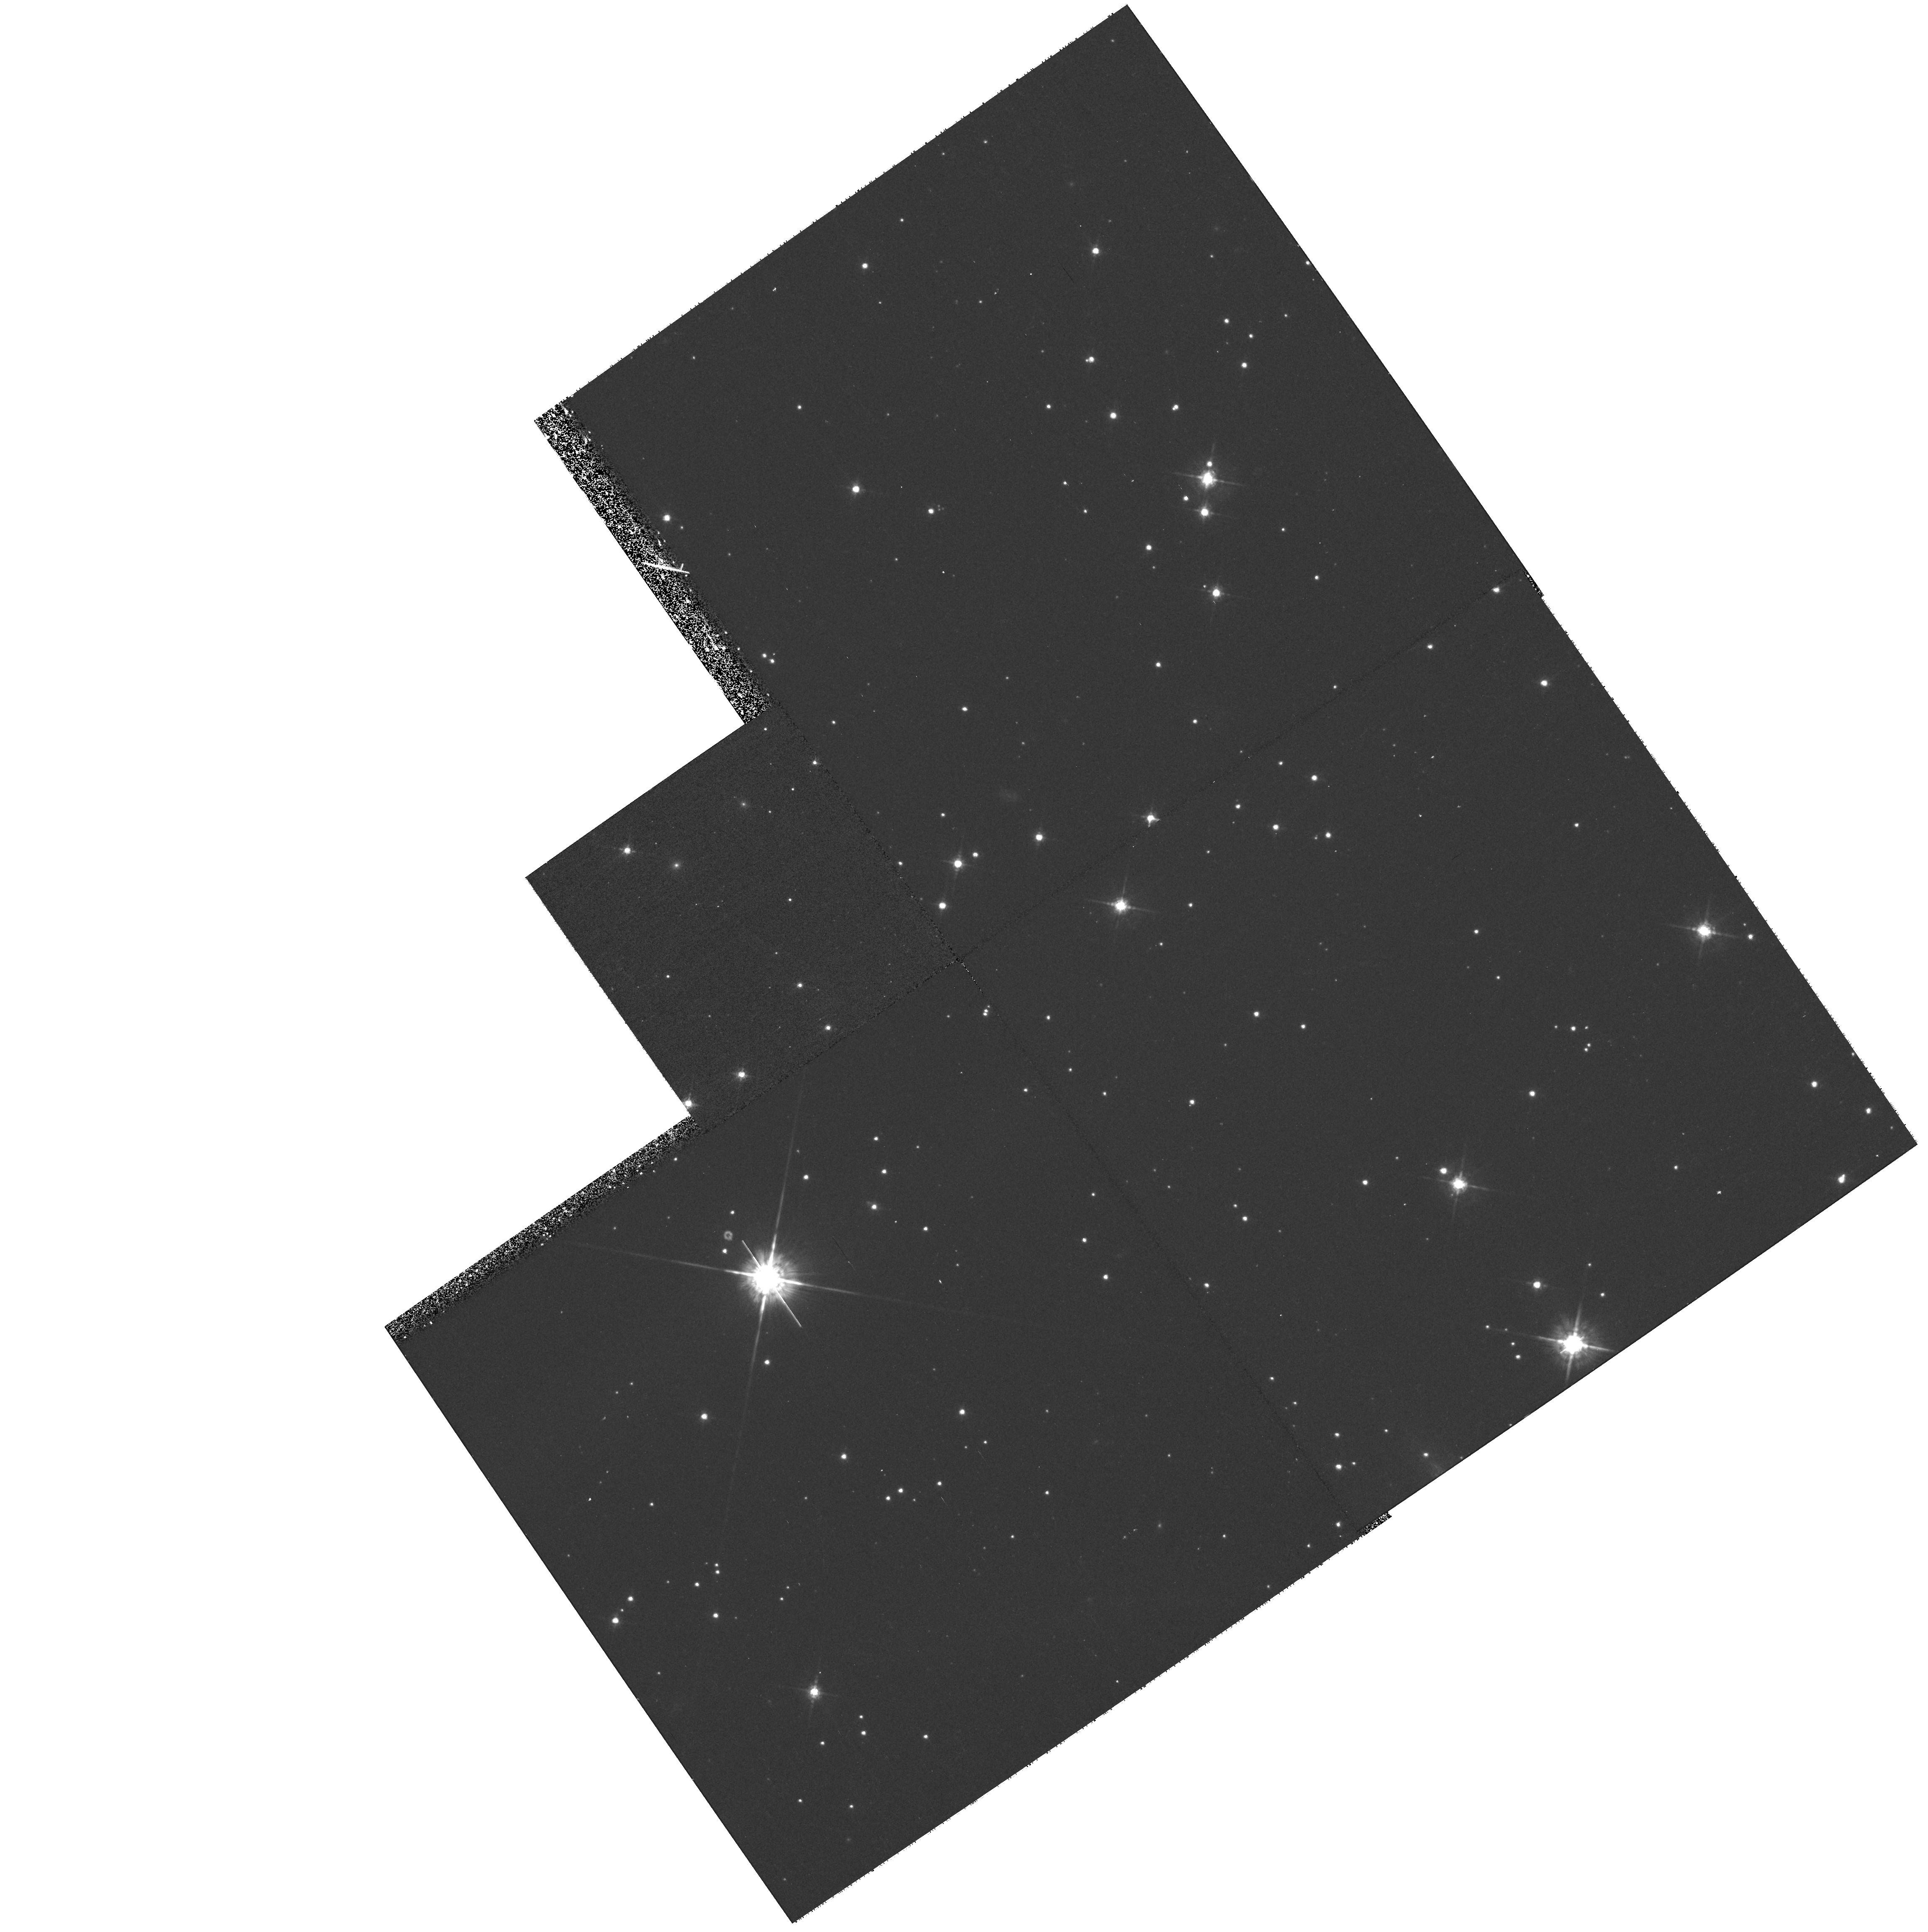
Target: NEB-222552+653531
Instrument: WFPC2/PC
Filter: F675W
Exposure: 23 min
Observation ID: hst_9129_01_wfpc2_pc_f675w_u6ev01

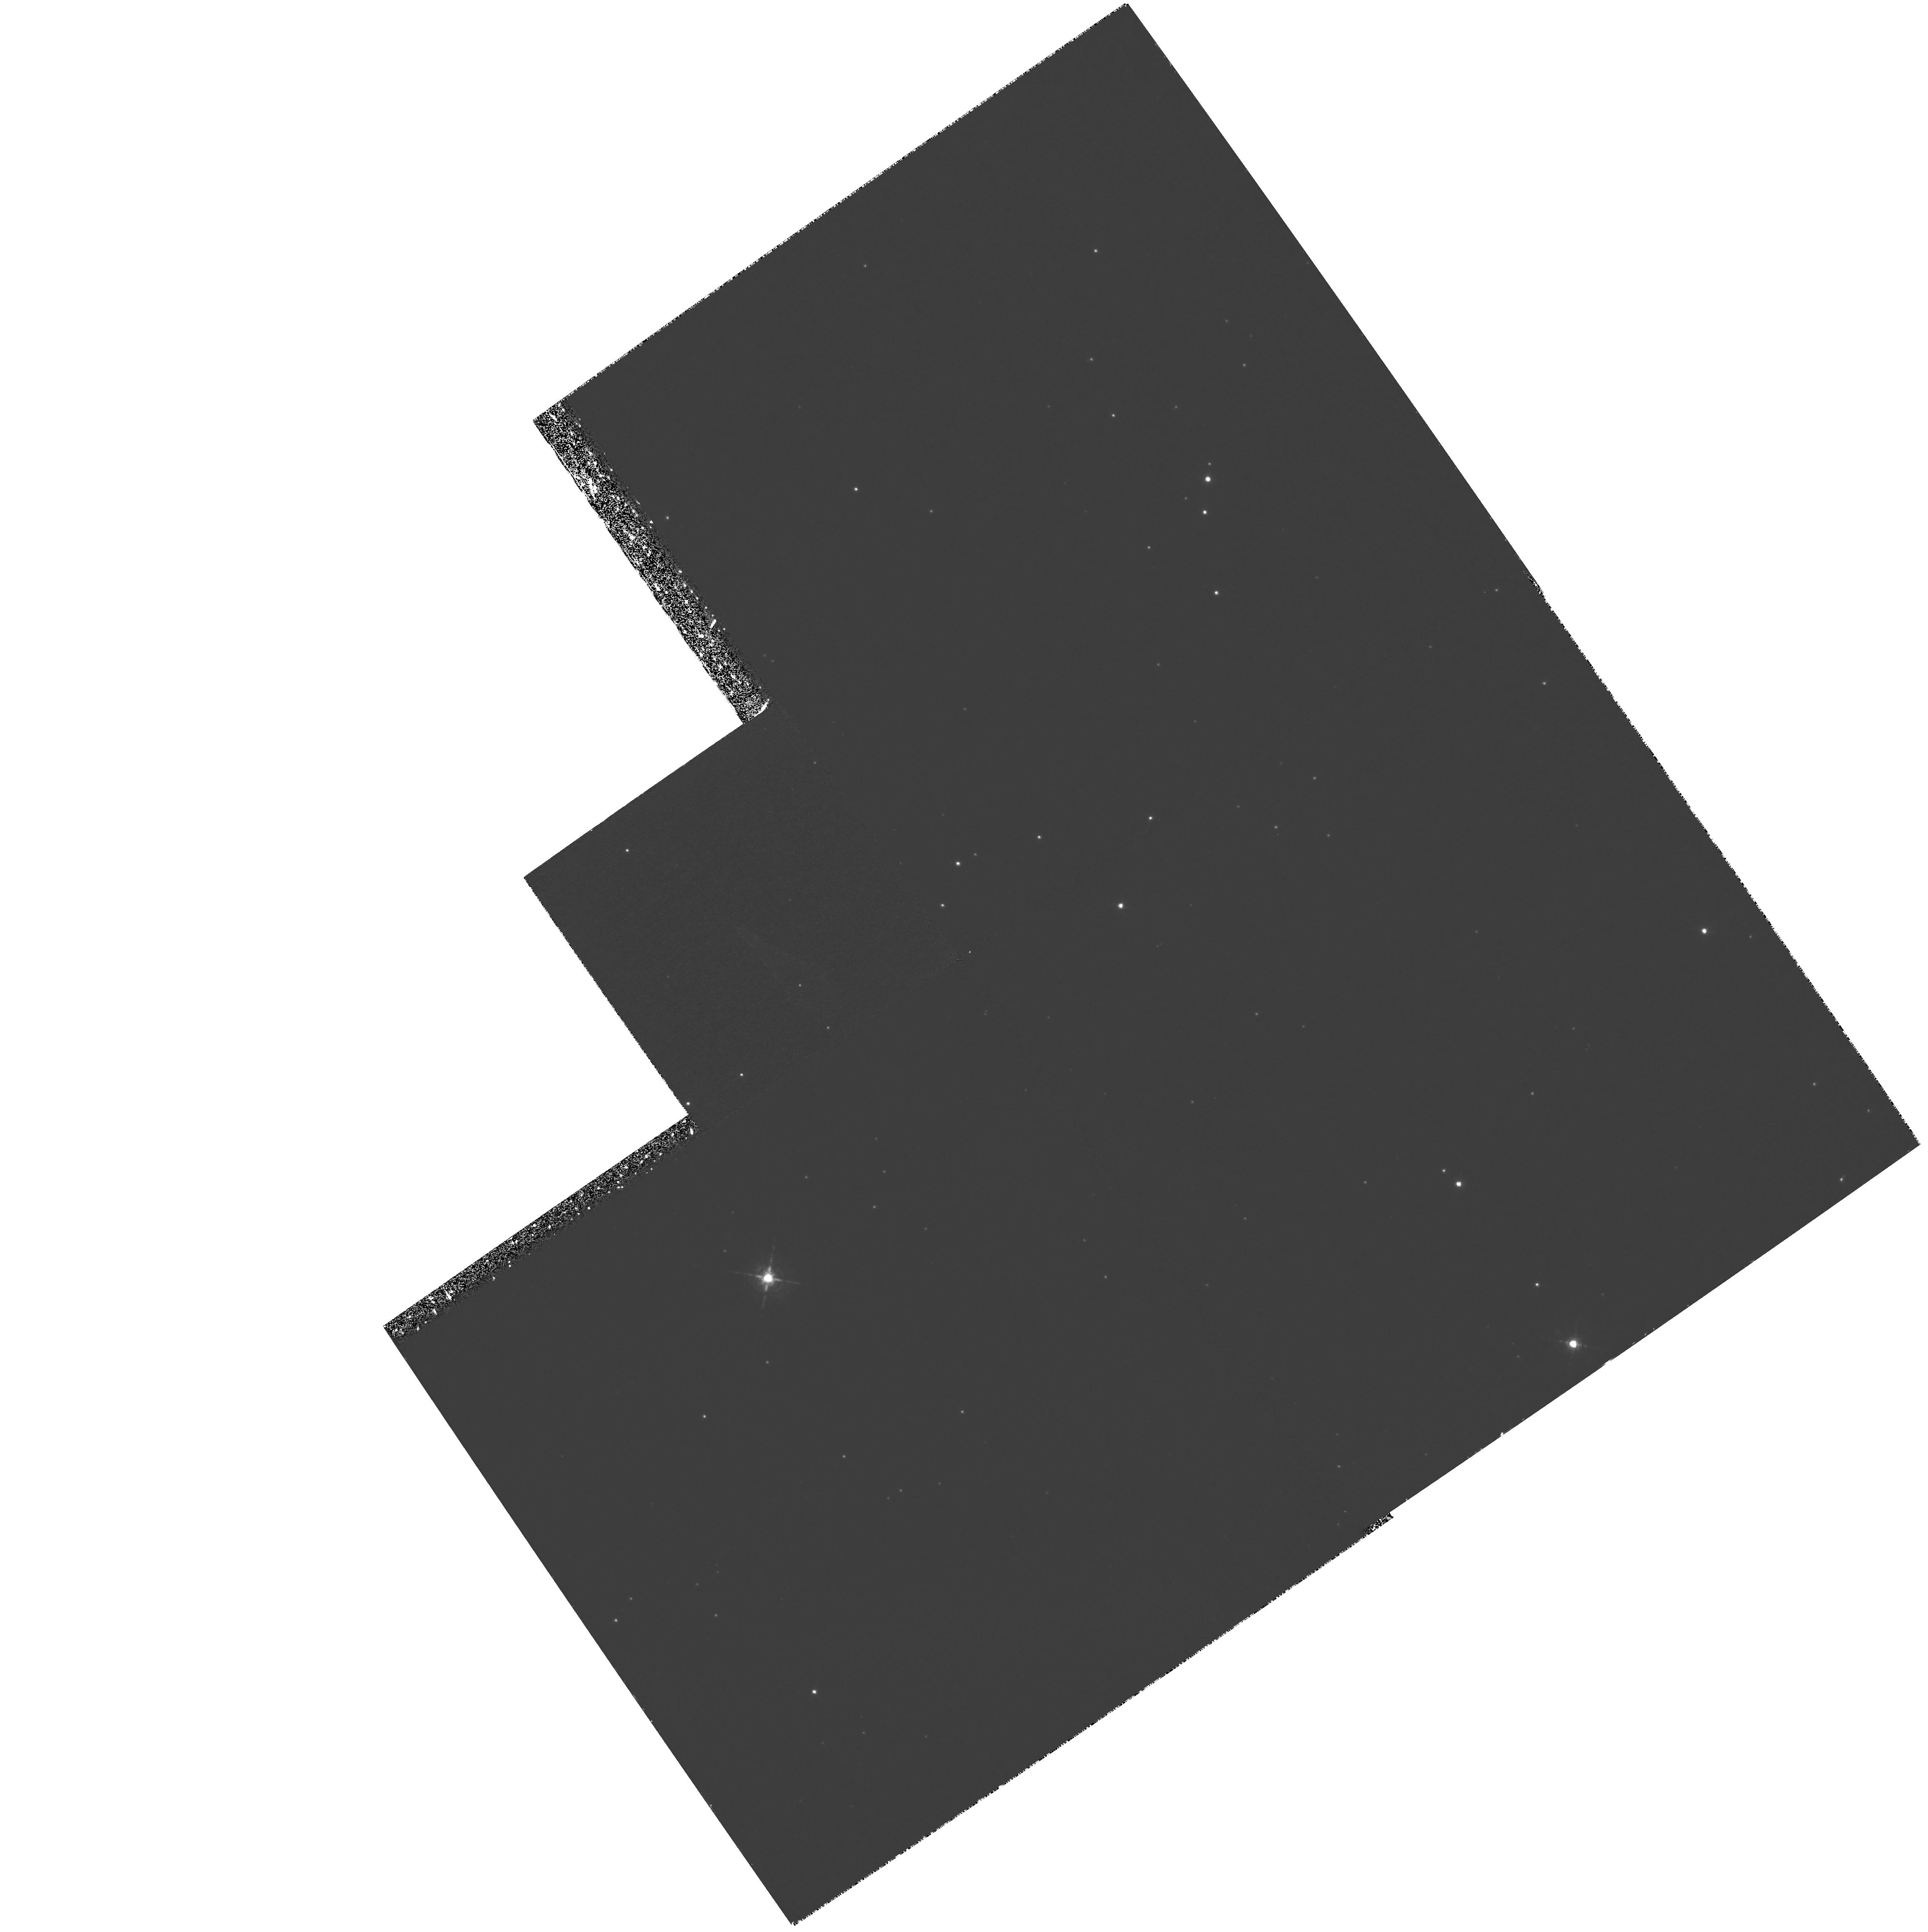
Target: NEB-222552+653531
Instrument: WFPC2/PC
Filter: F656N
Exposure: 4.9 h
Observation ID: hst_9129_01_wfpc2_pc_f656n_u6ev01

Evolution of the Bow Shock in the Guitar Nebula (PI: Cordes, James M.)

We propose WFPC2 observations of the Guitar Nebula, a bow shock produced by the high -velocity (V>1000 kms) pulsar B2224+65. By comparison with a previous observation in 1994, a new narrow-band H-alpha image will allow exploitation of the change in pulsar location (~1"), in order to: (a) quantify ambient interstellar density variations on scales <=10^-3 pc that perturb the shape of the bowshock near the contact discontinuity (size ~0.2"); and (b) better model the bowshock to determine the orientation of the pulsar velocity vector. The results will be combined with a prior ROSAT image and a deep X-ray exposure (Chandra, October 2000) and ground based images from Palomar Observatory that constrain the shock heating and large scale structure of the nebula. PSR B2224+65 has the highest estimated space velocity of any pulsar: these results will also improve the pulsar distance and velocity estimates, which are important inputs for the study of pulsar kicks and supernovae asymmetry.